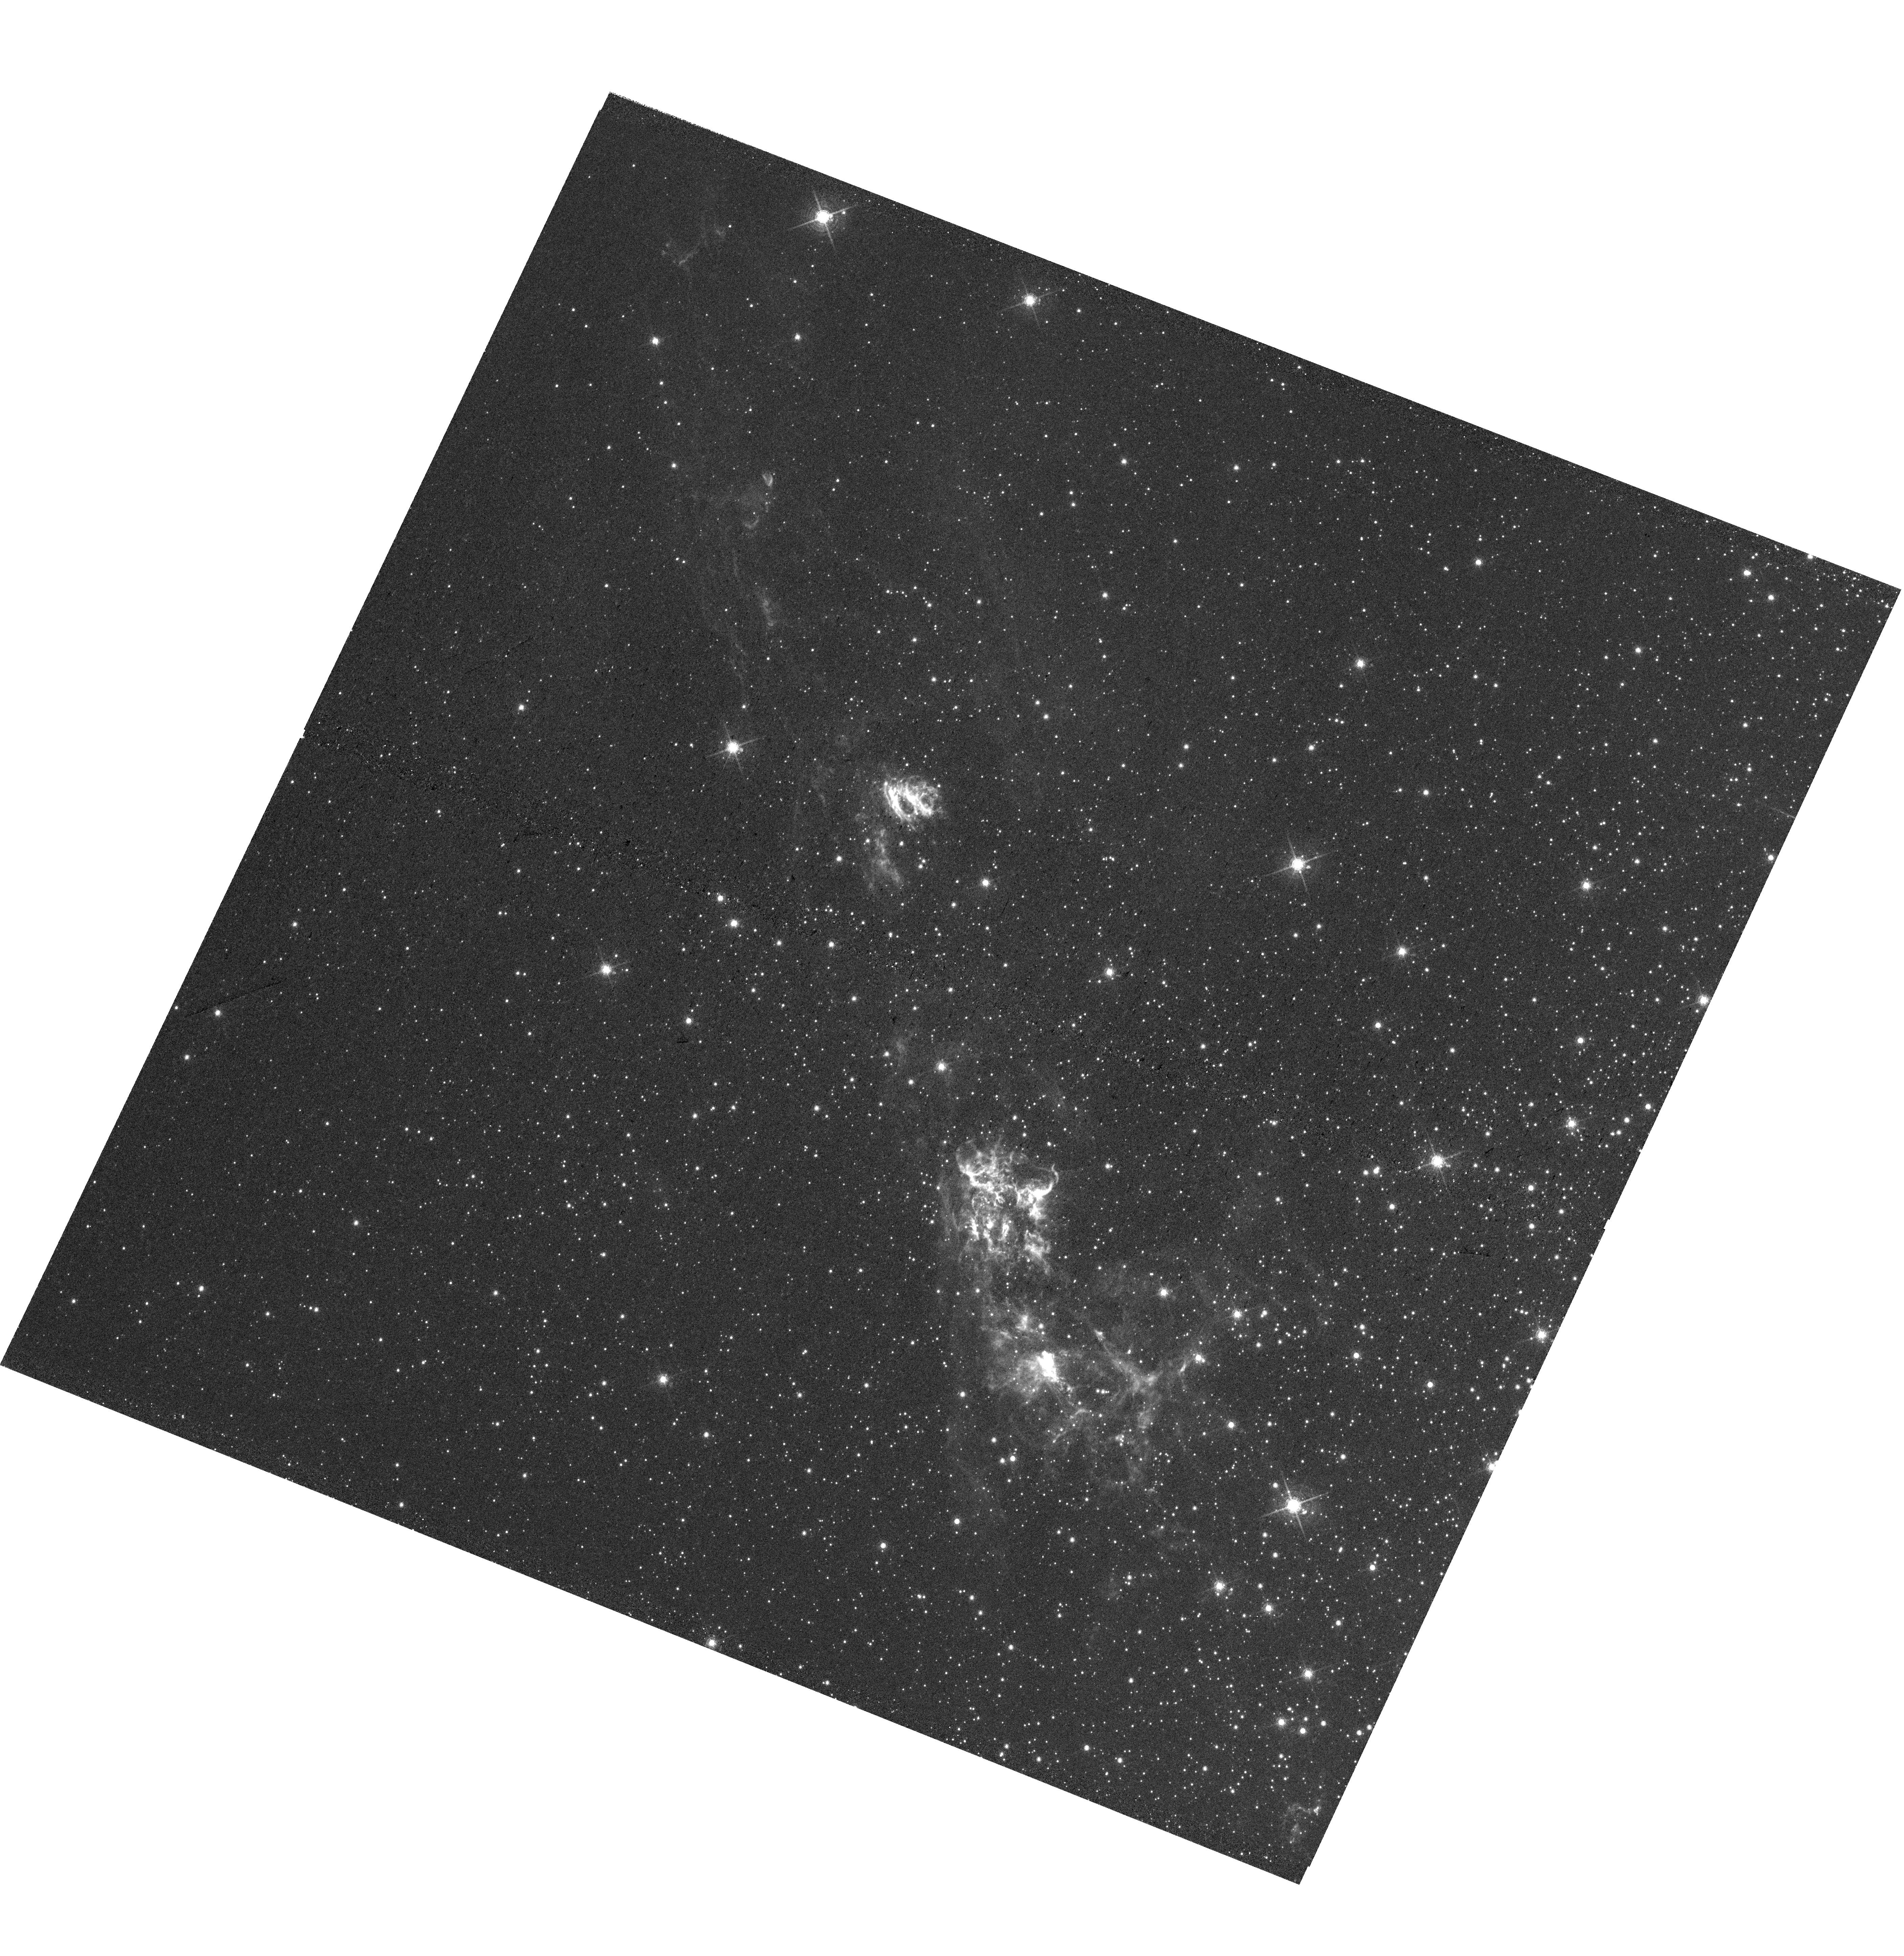
Target: HH-80
Instrument: WFC3/UVIS
Filter: F673N
Exposure: 1.6 h
Observation ID: hst_15353_03_wfc3_uvis_f673n_idis03

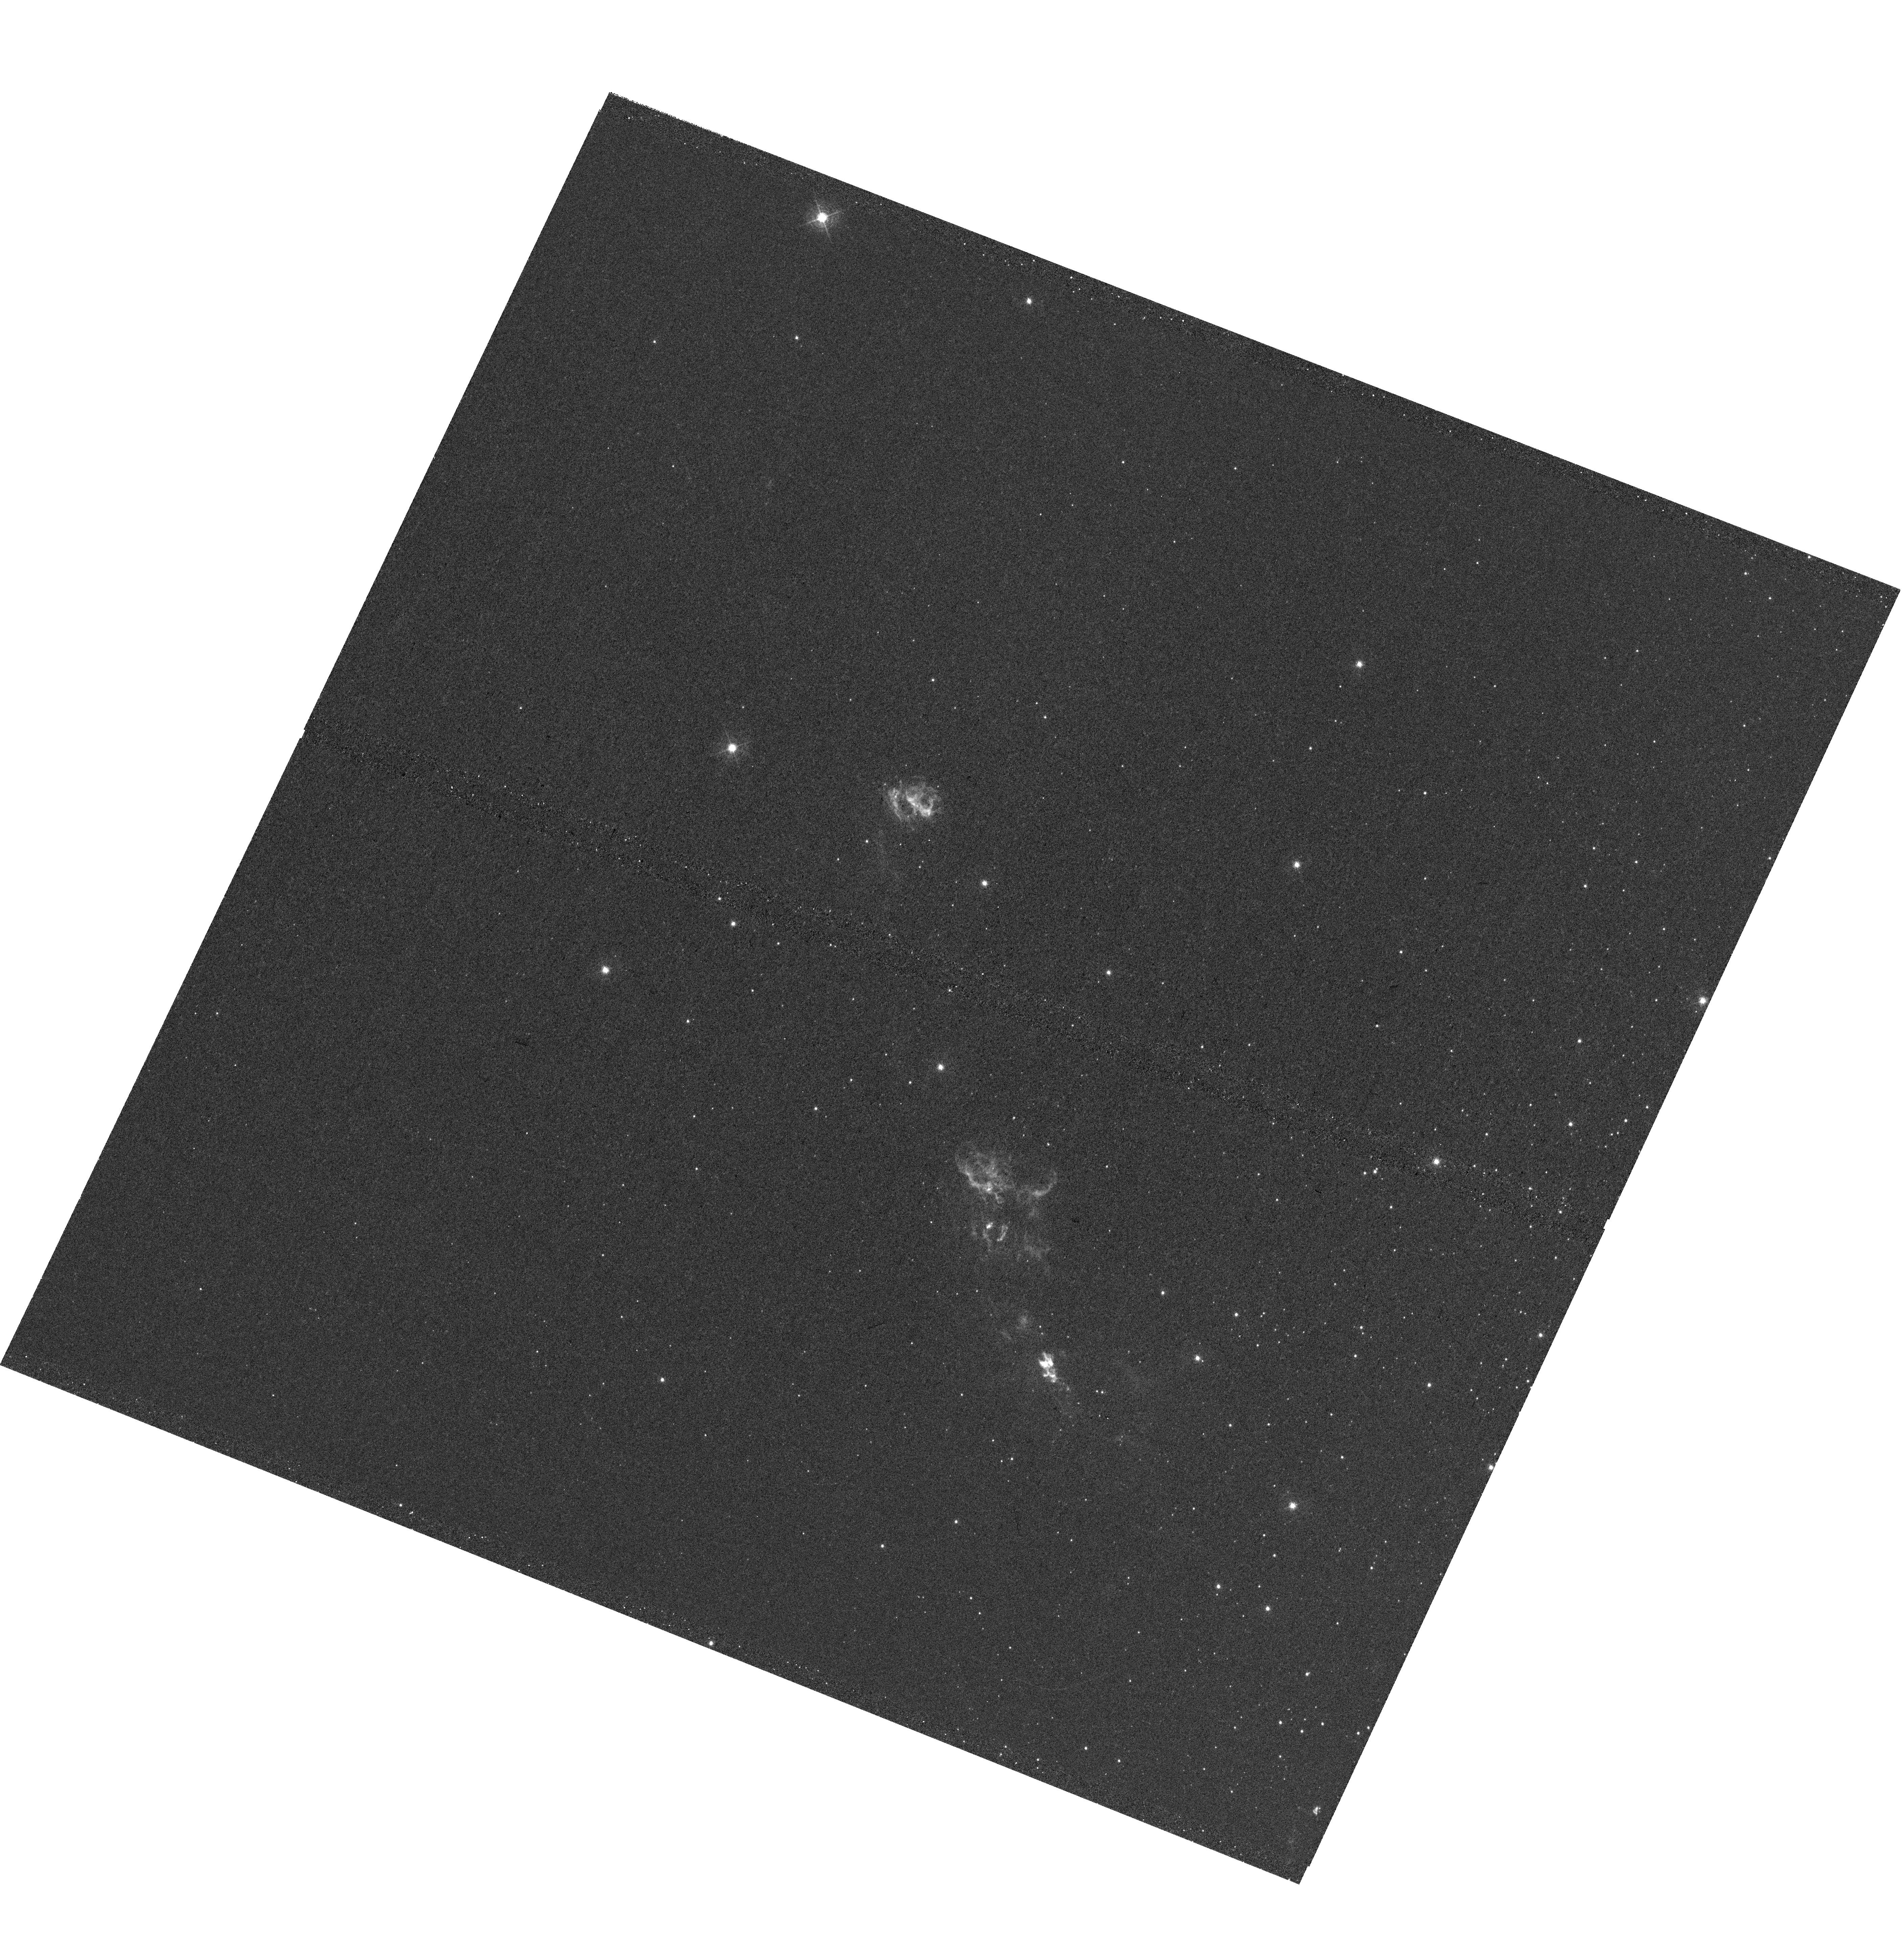
Target: HH-80
Instrument: WFC3/UVIS
Filter: F487N
Exposure: 1.6 h
Observation ID: hst_15353_02_wfc3_uvis_f487n_idis02

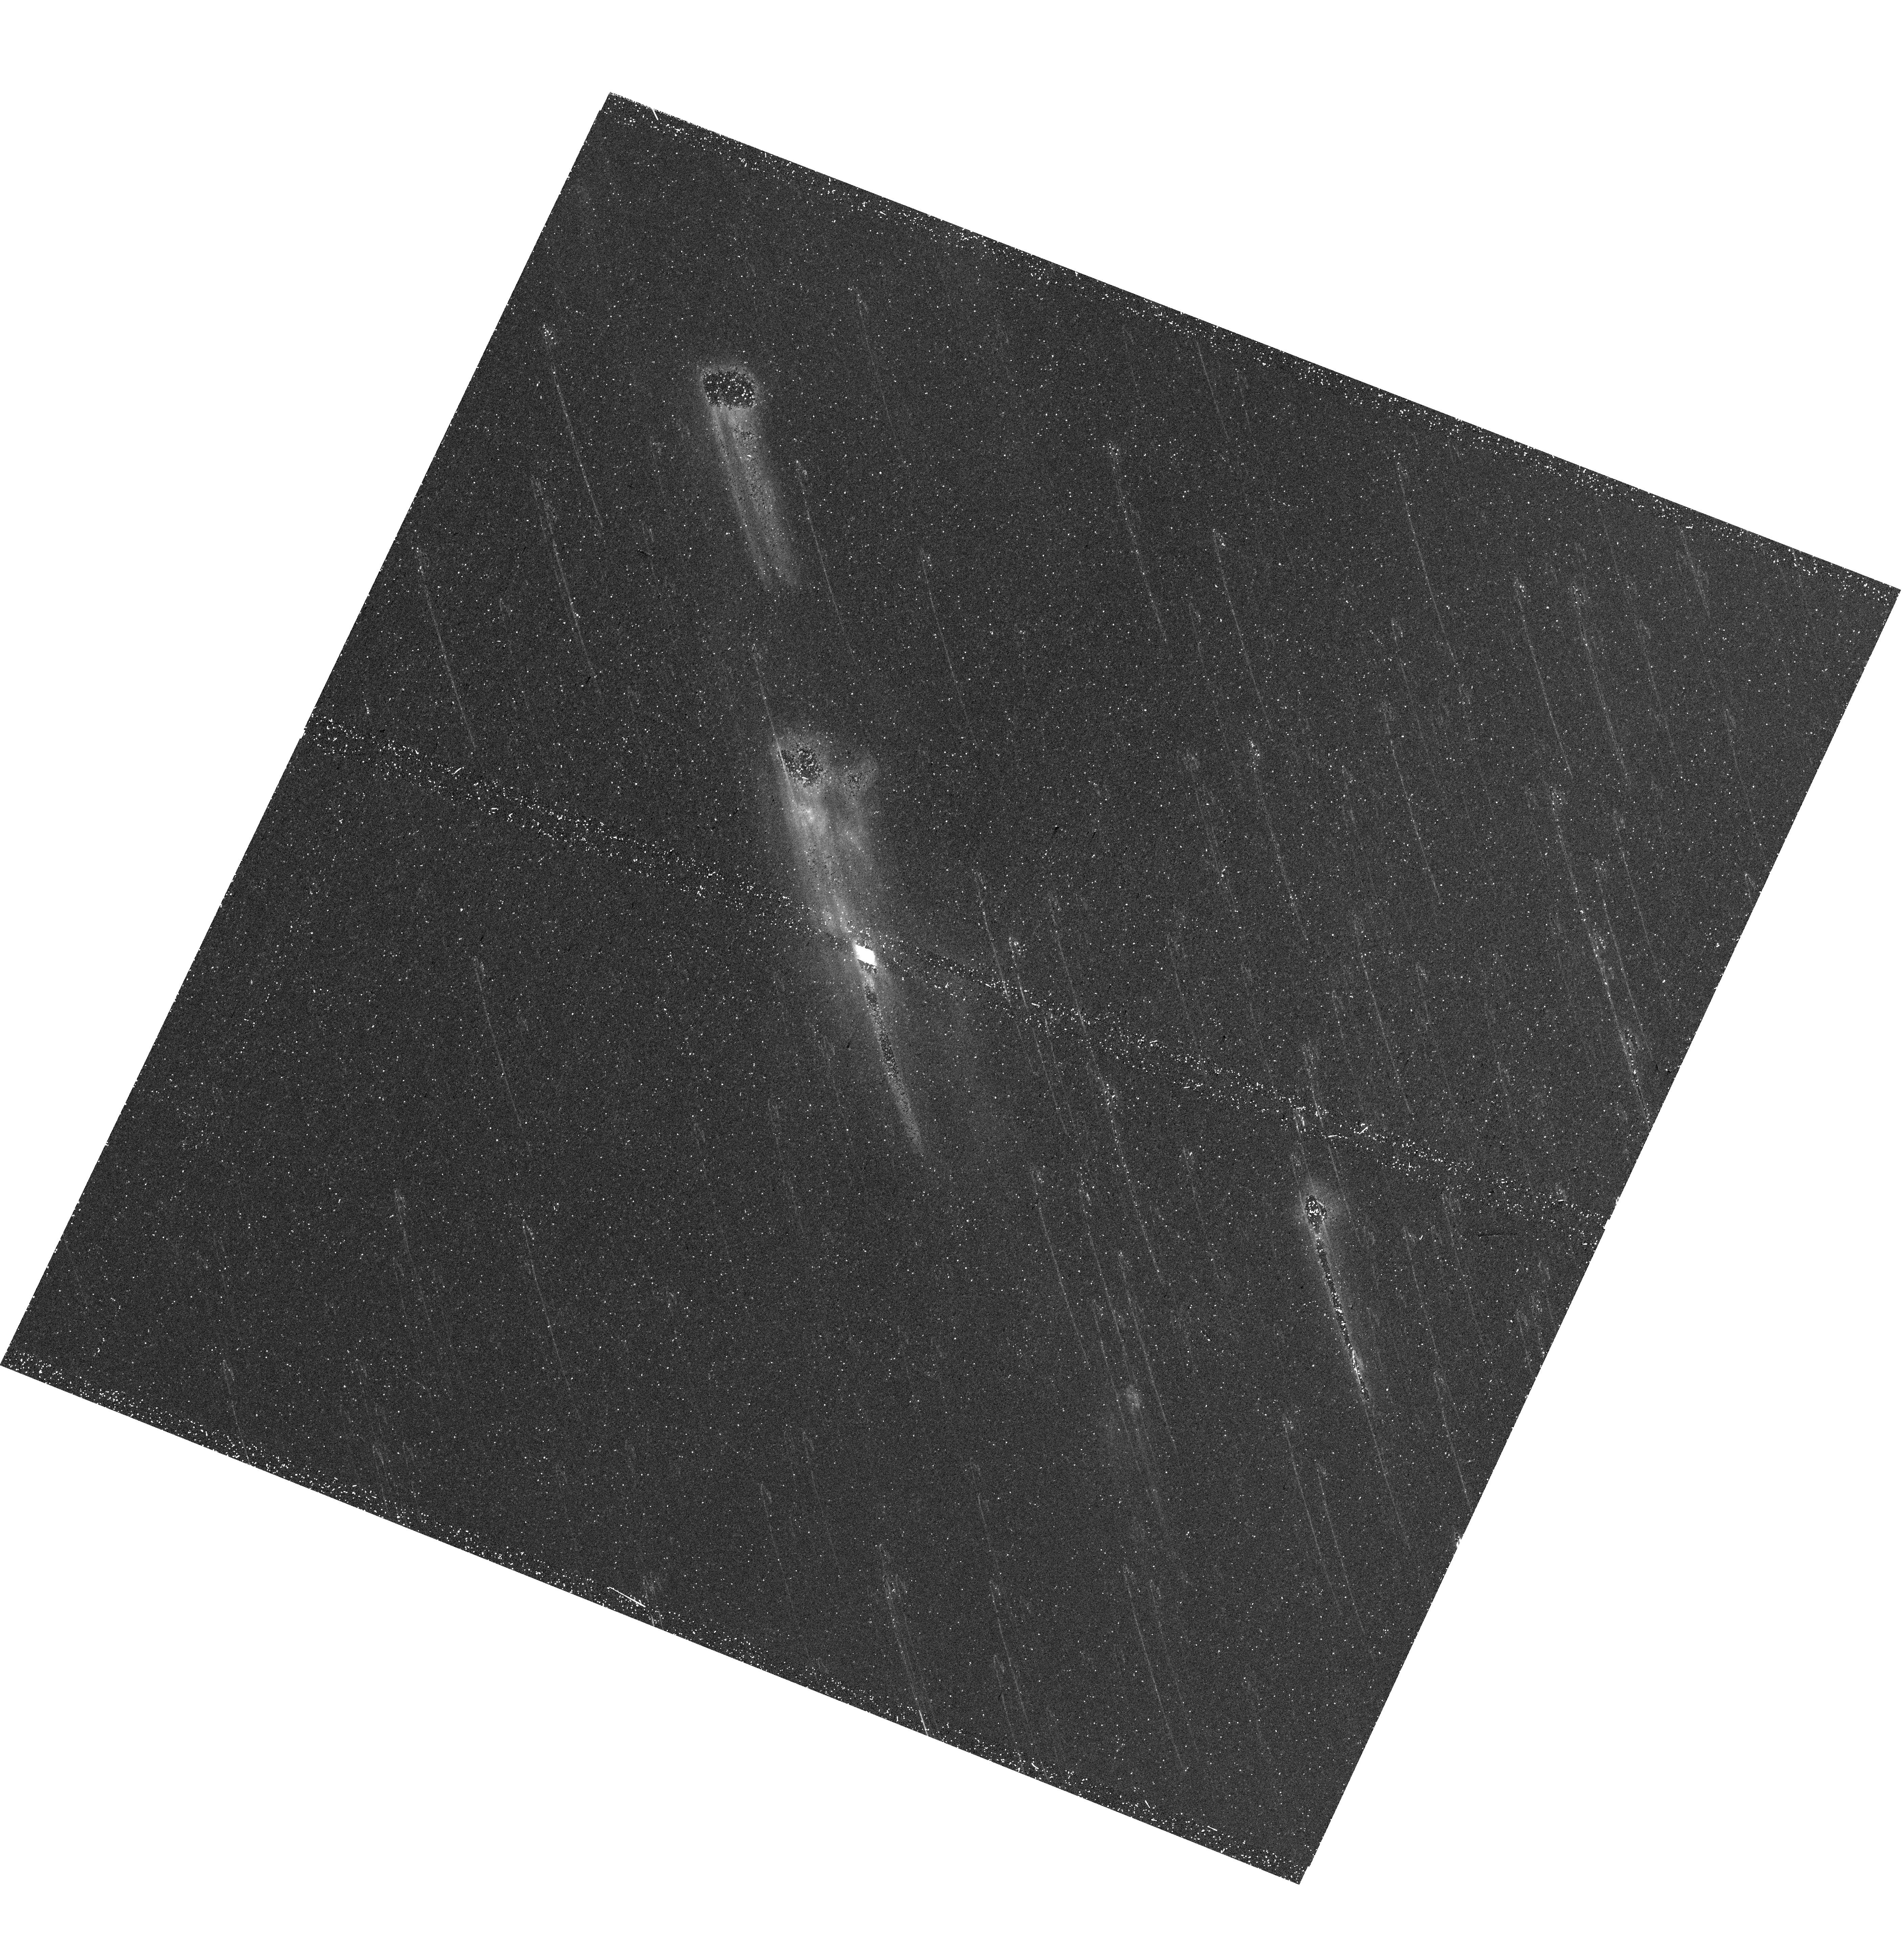
Target: HH-80
Instrument: WFC3/UVIS
Filter: F656N
Exposure: 46 min
Observation ID: hst_15353_01_wfc3_uvis_f656n_idis01

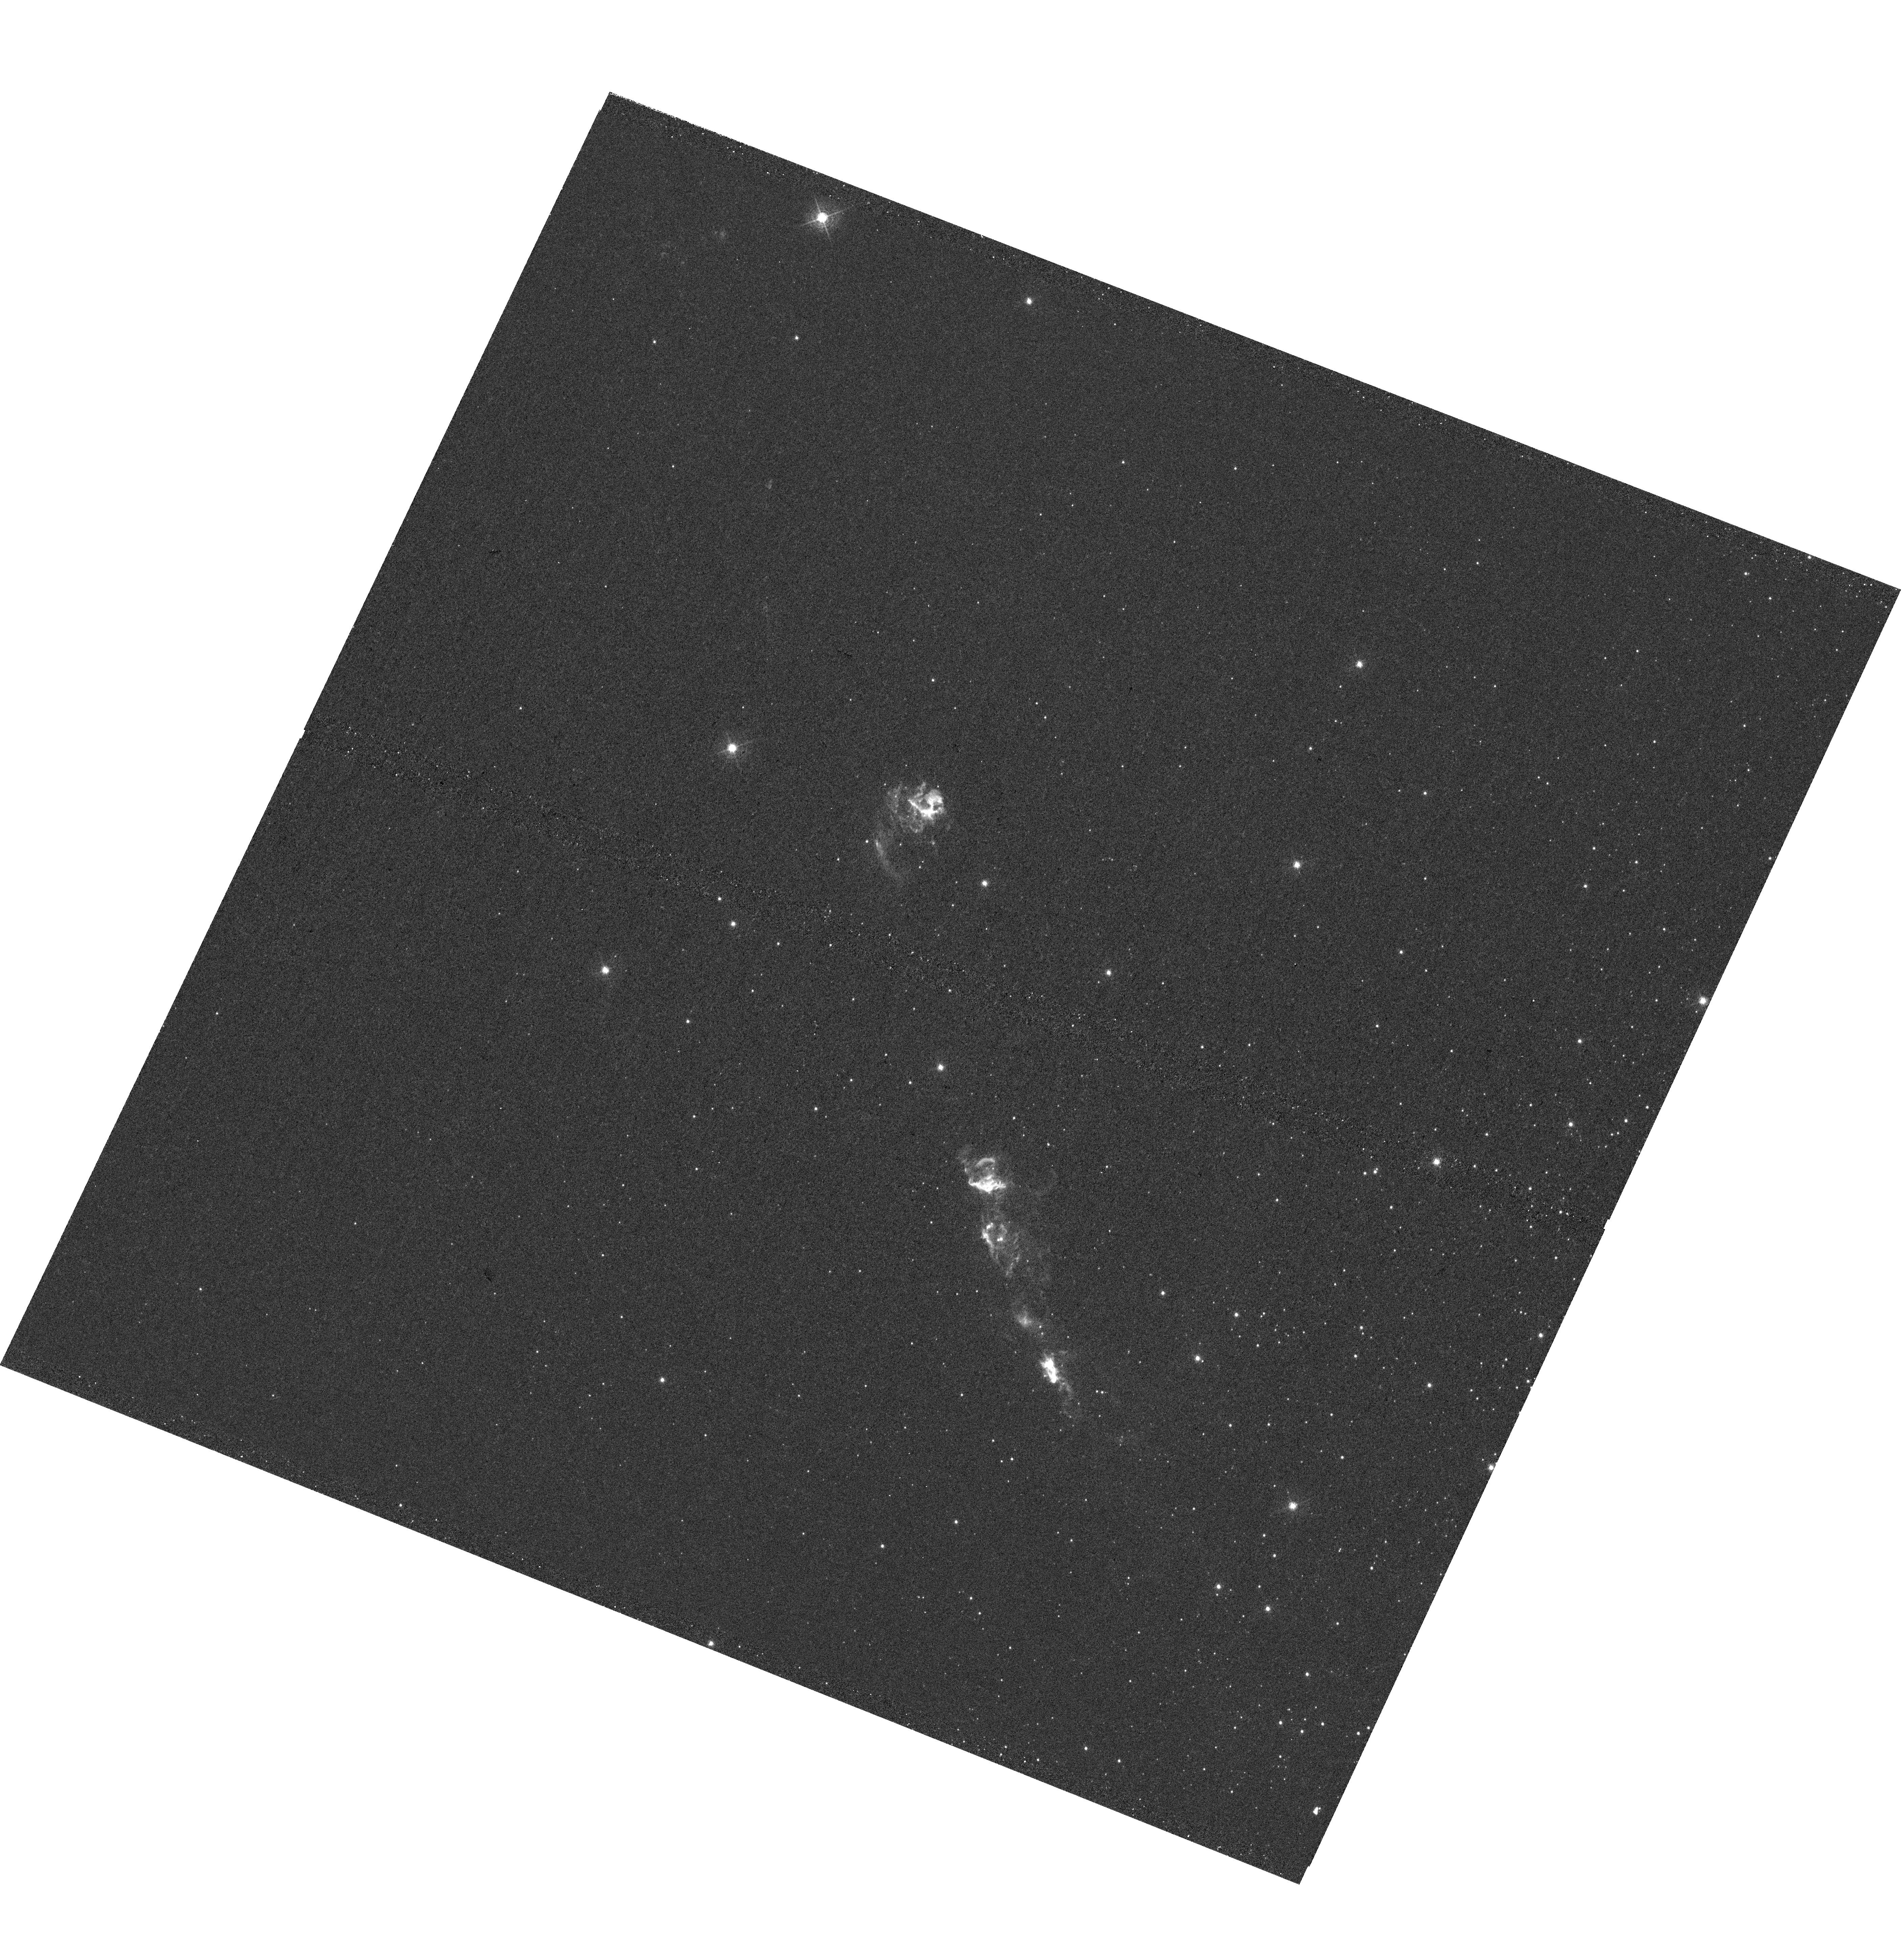
Target: HH-80
Instrument: WFC3/UVIS
Filter: F502N
Exposure: 1.6 h
Observation ID: hst_15353_05_wfc3_uvis_f502n_idis05

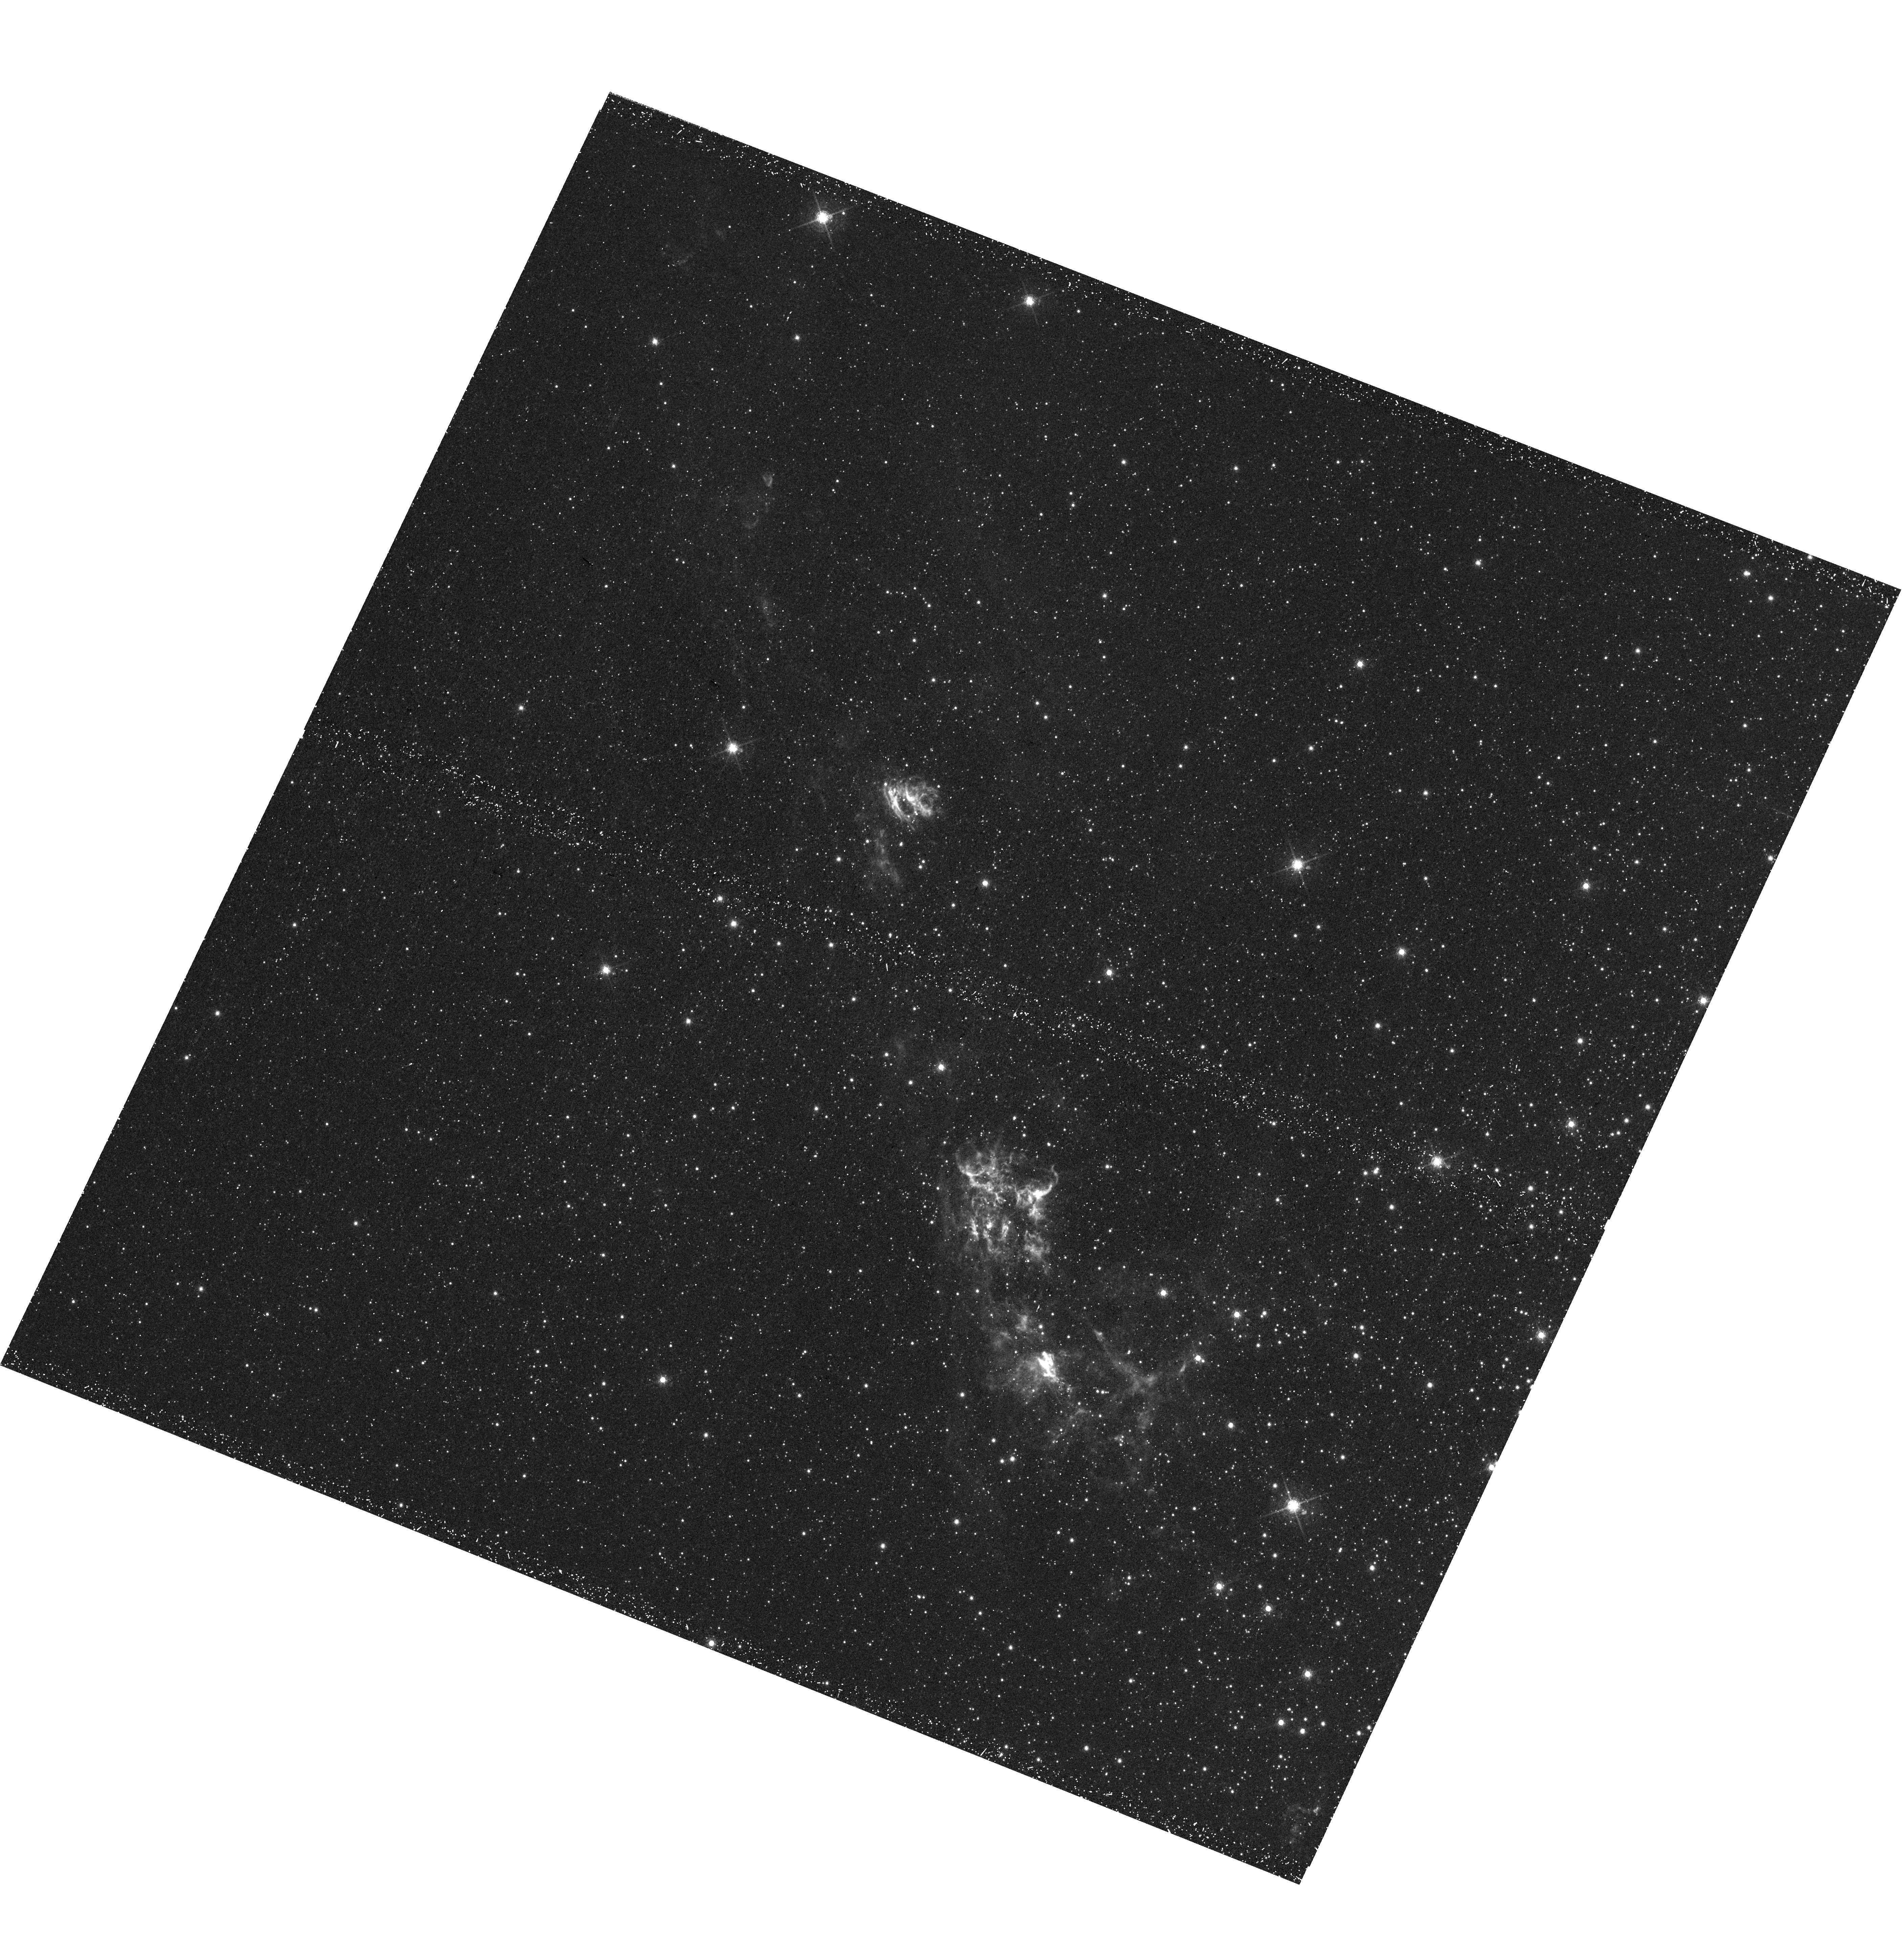
Target: HH-80
Instrument: WFC3/UVIS
Filter: F673N
Exposure: 46 min
Observation ID: hst_15353_04_wfc3_uvis_f673n_idis04

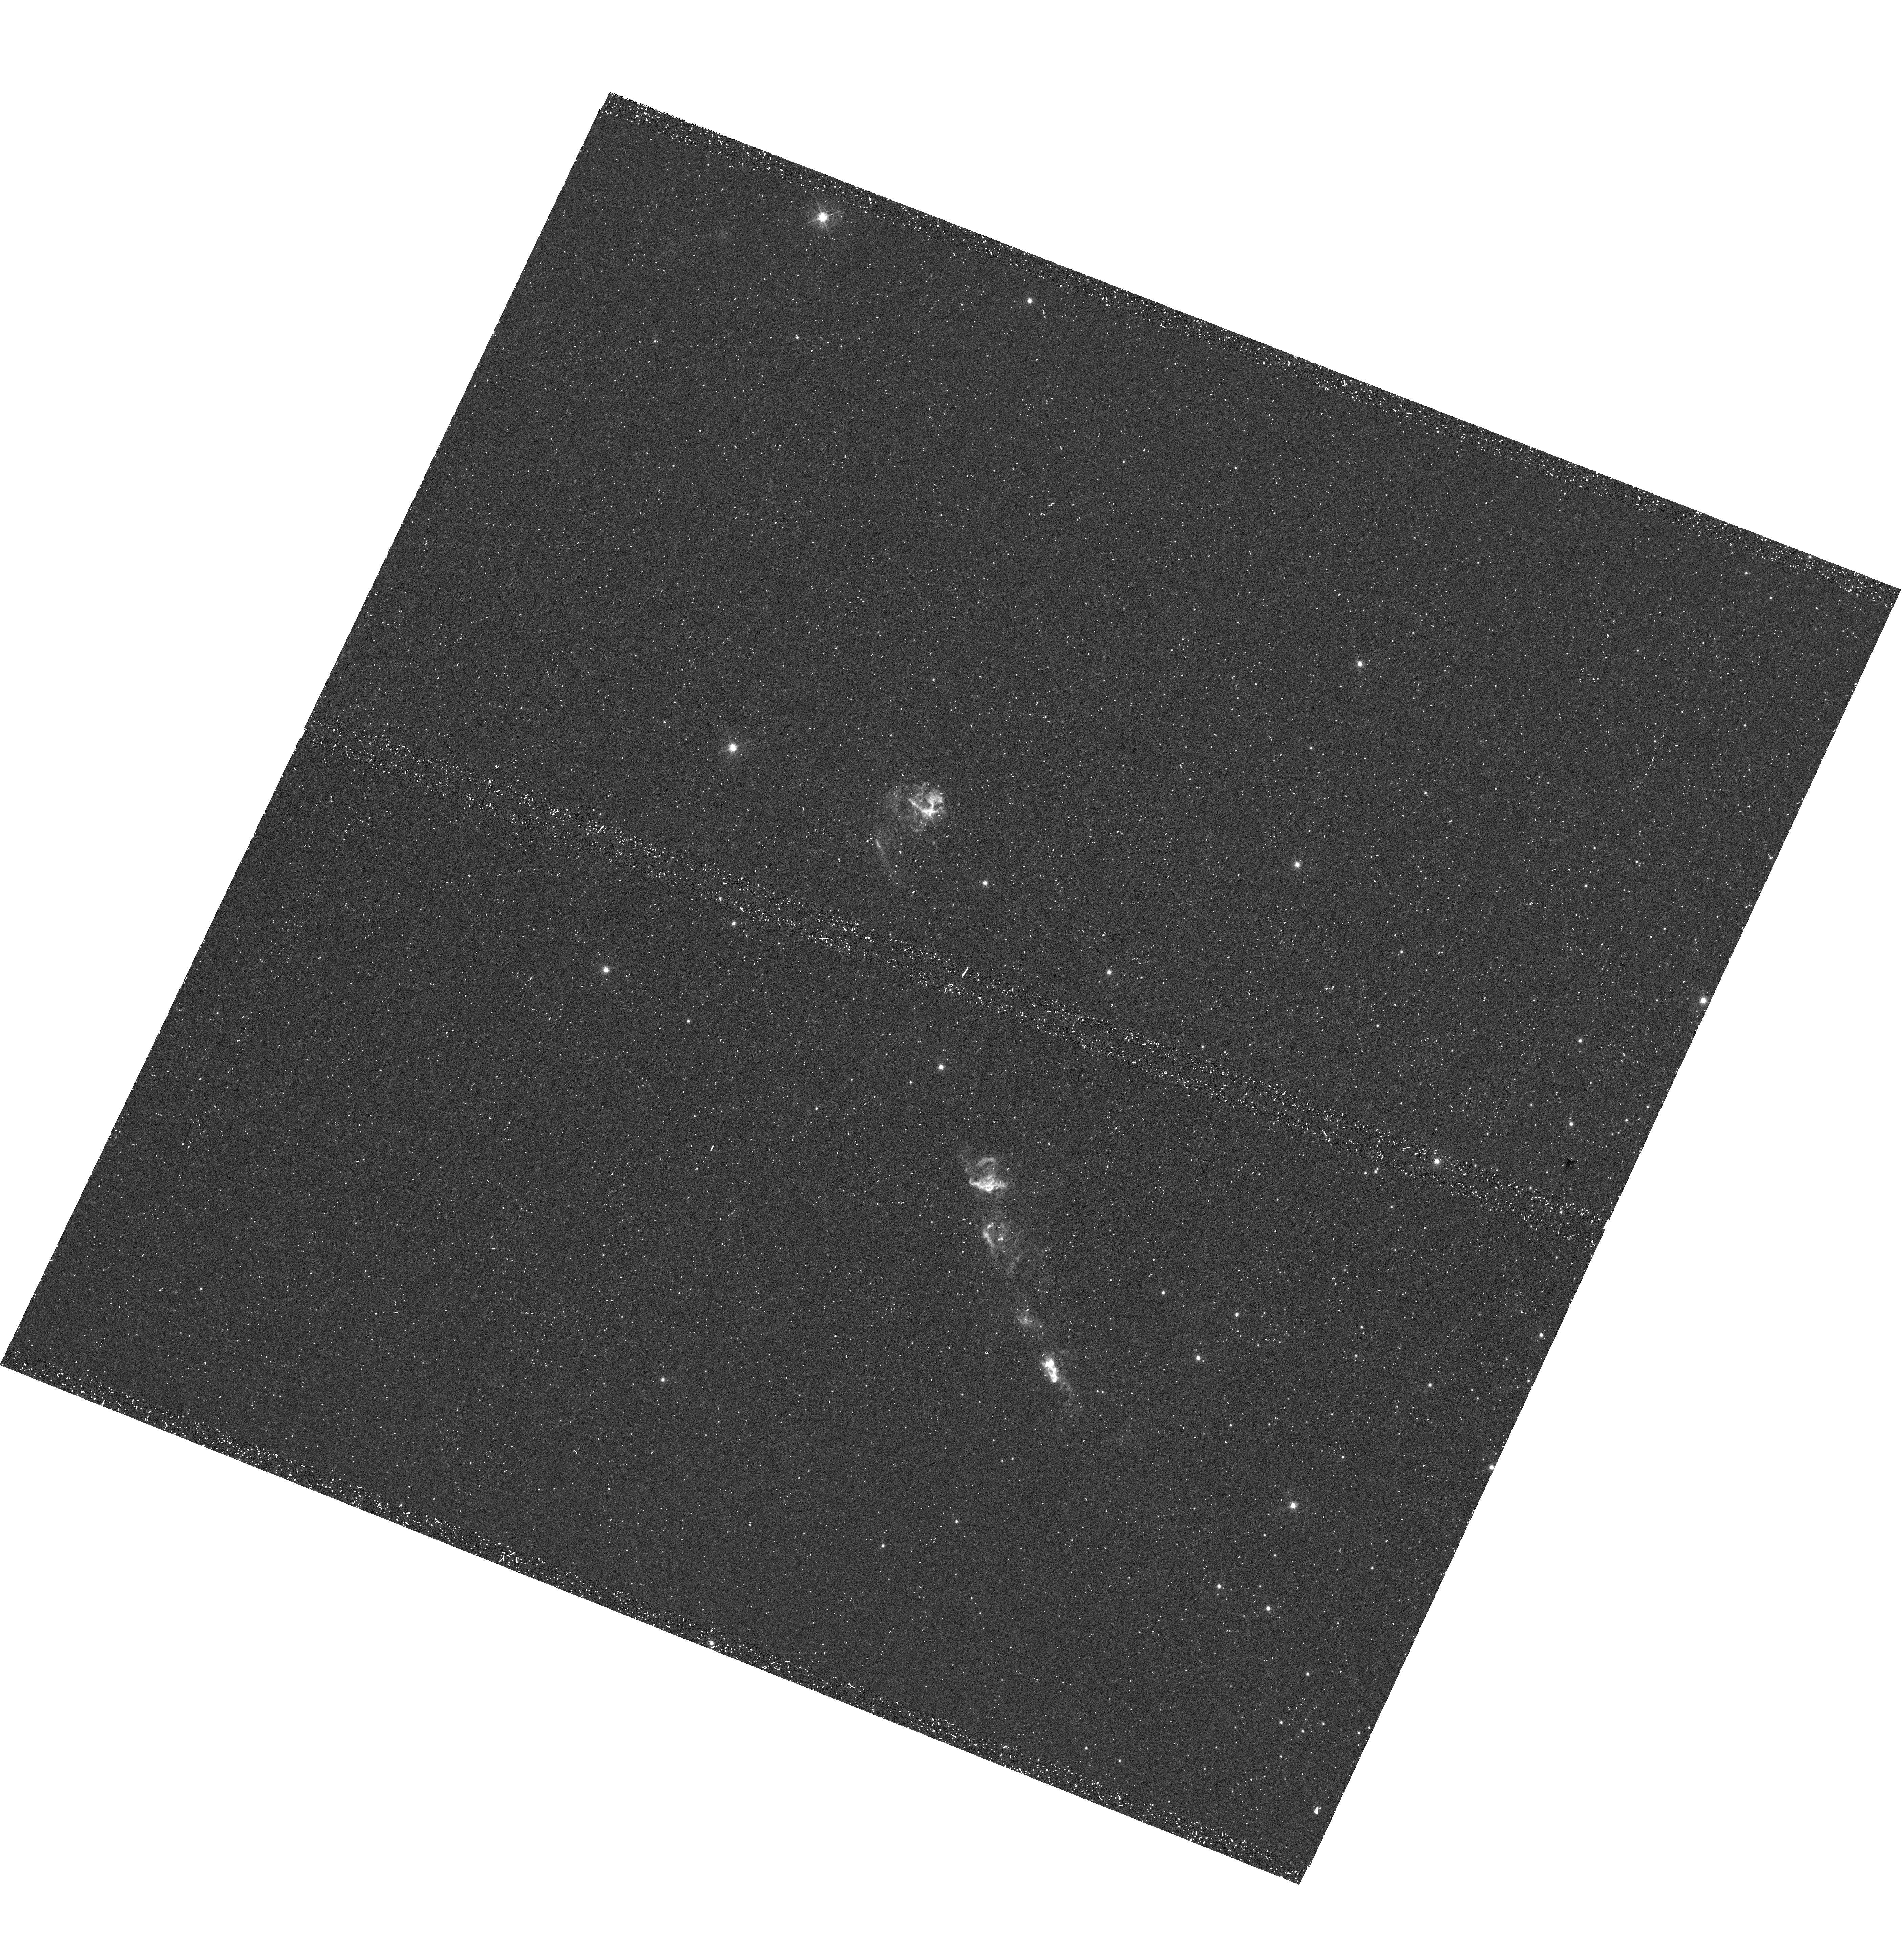
Target: HH-80
Instrument: WFC3/UVIS
Filter: F502N
Exposure: 46 min
Observation ID: hst_15353_06_wfc3_uvis_f502n_idis06

Luminous Herbig-Haro objects from a massive protostar: The unique case of HH 80/81 (PI: Reipurth, Bo)

Herbig-Haro (HH) objects are the optical manifestations of shock waves excited by outflows from young stars. They represent one of the few classes of spatially extended astronomical objects where both structural changes and proper motions can be measured on time scales of years to decades. HH 80/81 is a pair of HH objects in Sagittarius which are the intrinsically most luminous HH objects known. The driving source of HH 80/81 is the embedded star IRAS 18162-2048, which has a luminosity of 20, 000 Lsun and excites a compact HII region, suggesting that it is a newborn massive star. HH objects associated with massive young stars are very rare, only a handful of cases are known, but what makes the HH 80/81 source unique among massive protostars is that it produces a finely collimated bipolar radio jet with extremely high velocity and pointing straight to HH 80/81. We propose to observe the HH~80/81 complex with WFC3 and the following four filters: Halpha 6563, Hbeta 4861, [SII] 6717/31, and [OIII] 5007. First epoch HST images were obtained 22 years ago, which now allows a very precise determination of proper motions. Groundbased optical and radio proper motions are not only uncertain, but actually contradict each other, a controversy that will be resolved by HST. The fine resolution of WFC3 allows a study of both fine structural details and structural changes of the shocks. Finally we will use a sophisticated adaptive grid code to interpret the (de-reddened) line ratios across the shocks.